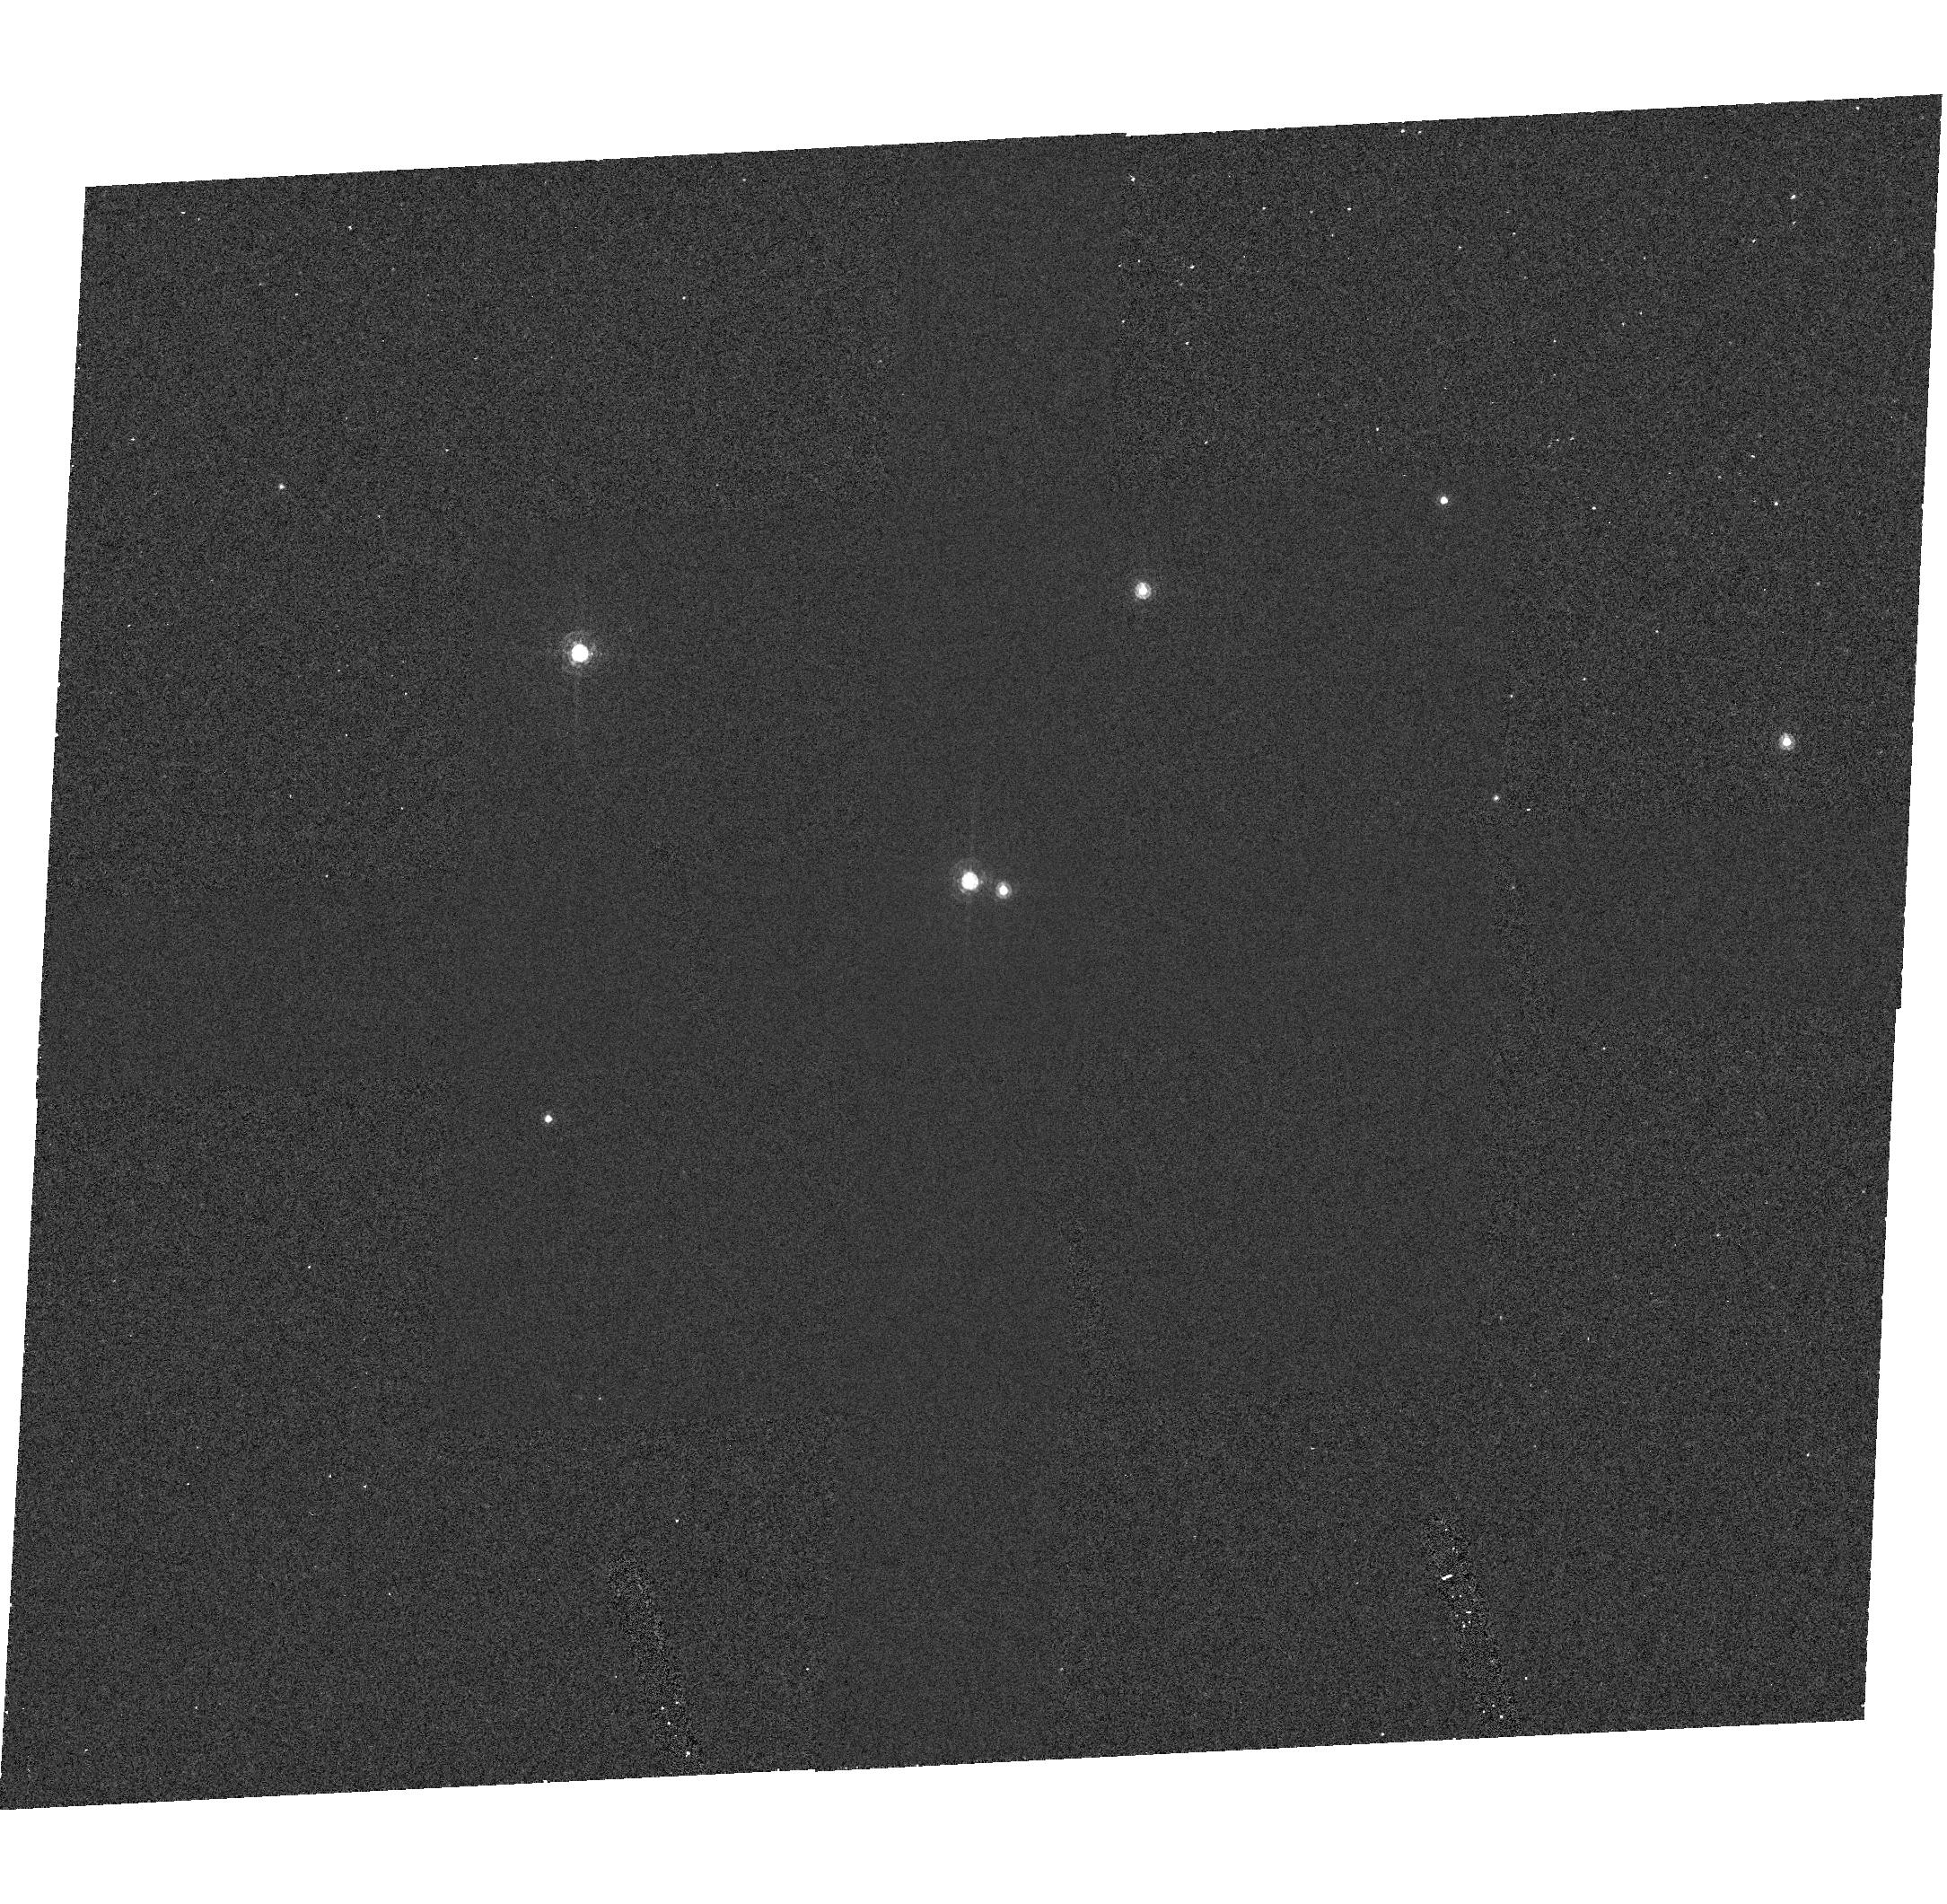
Target: NGC-188-58. Instrument: ACS/HRC. Filter: F502N. Exposure: 50 min. Observation ID: hst_9015_01_acs_hrc_f502n_j8ci01

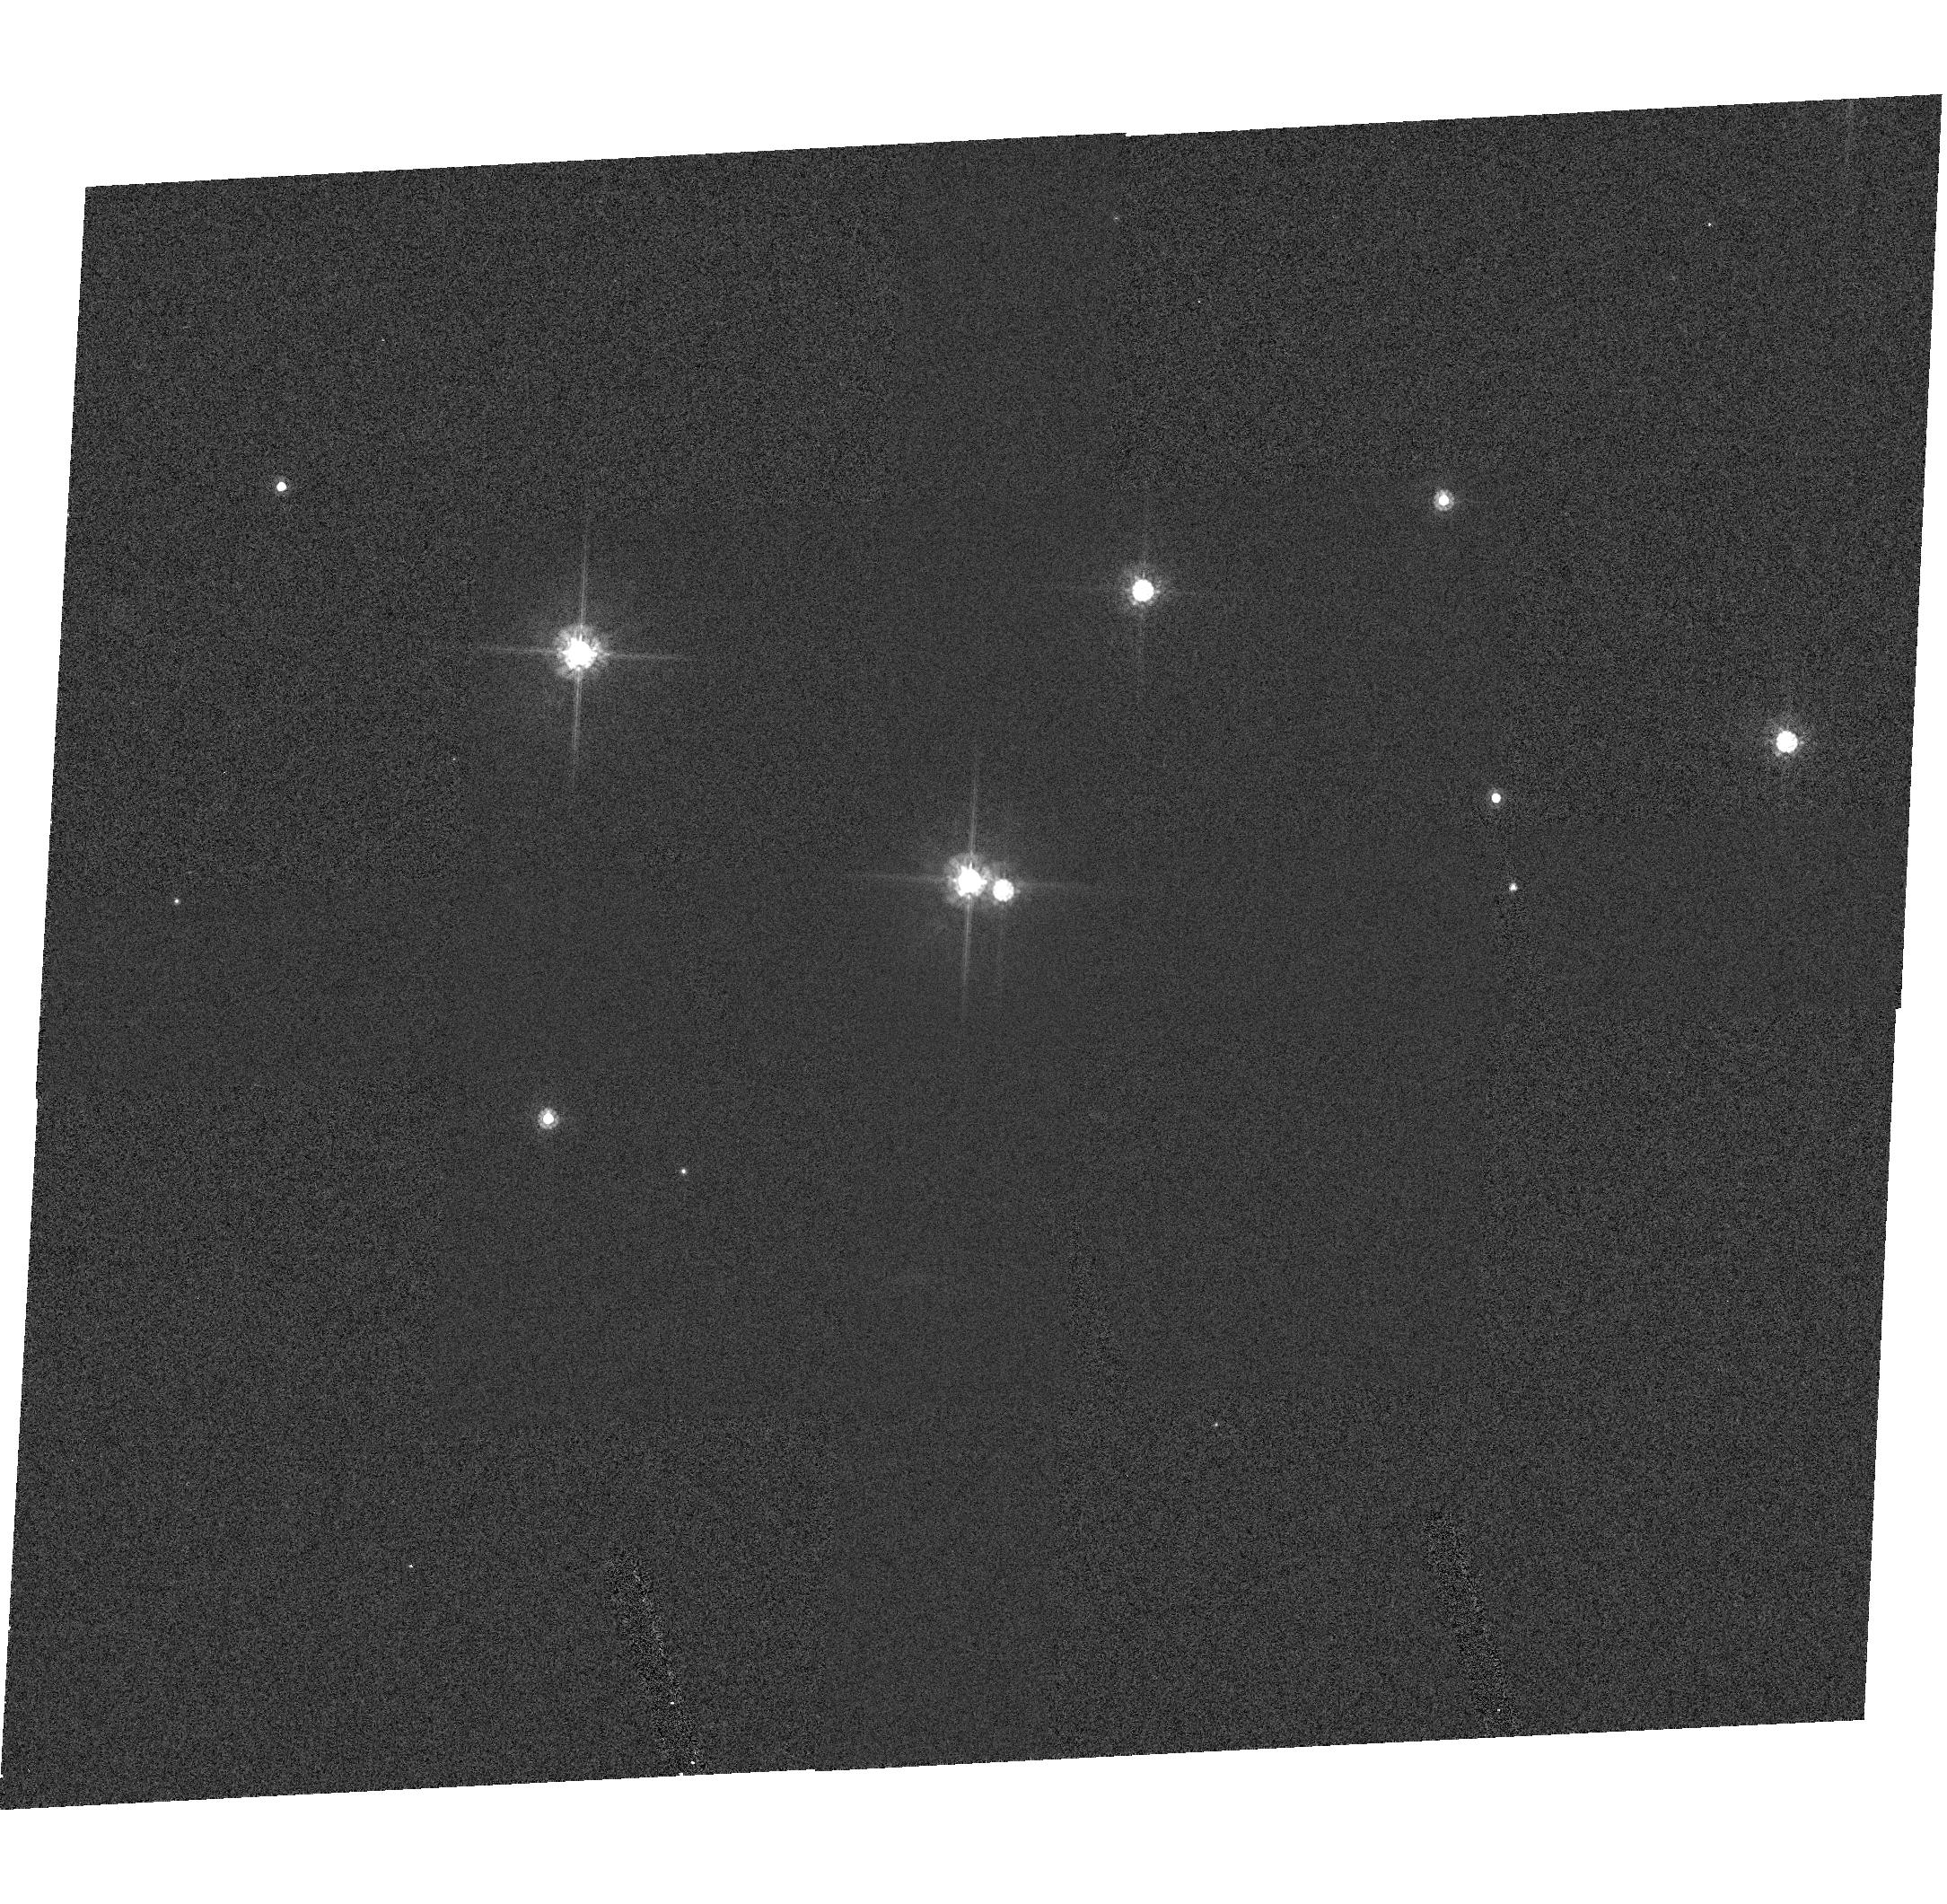
Target: NGC-188-58. Instrument: ACS/HRC. Filter: F625W. Exposure: 8 min. Observation ID: hst_9015_01_acs_hrc_f625w_j8ci01

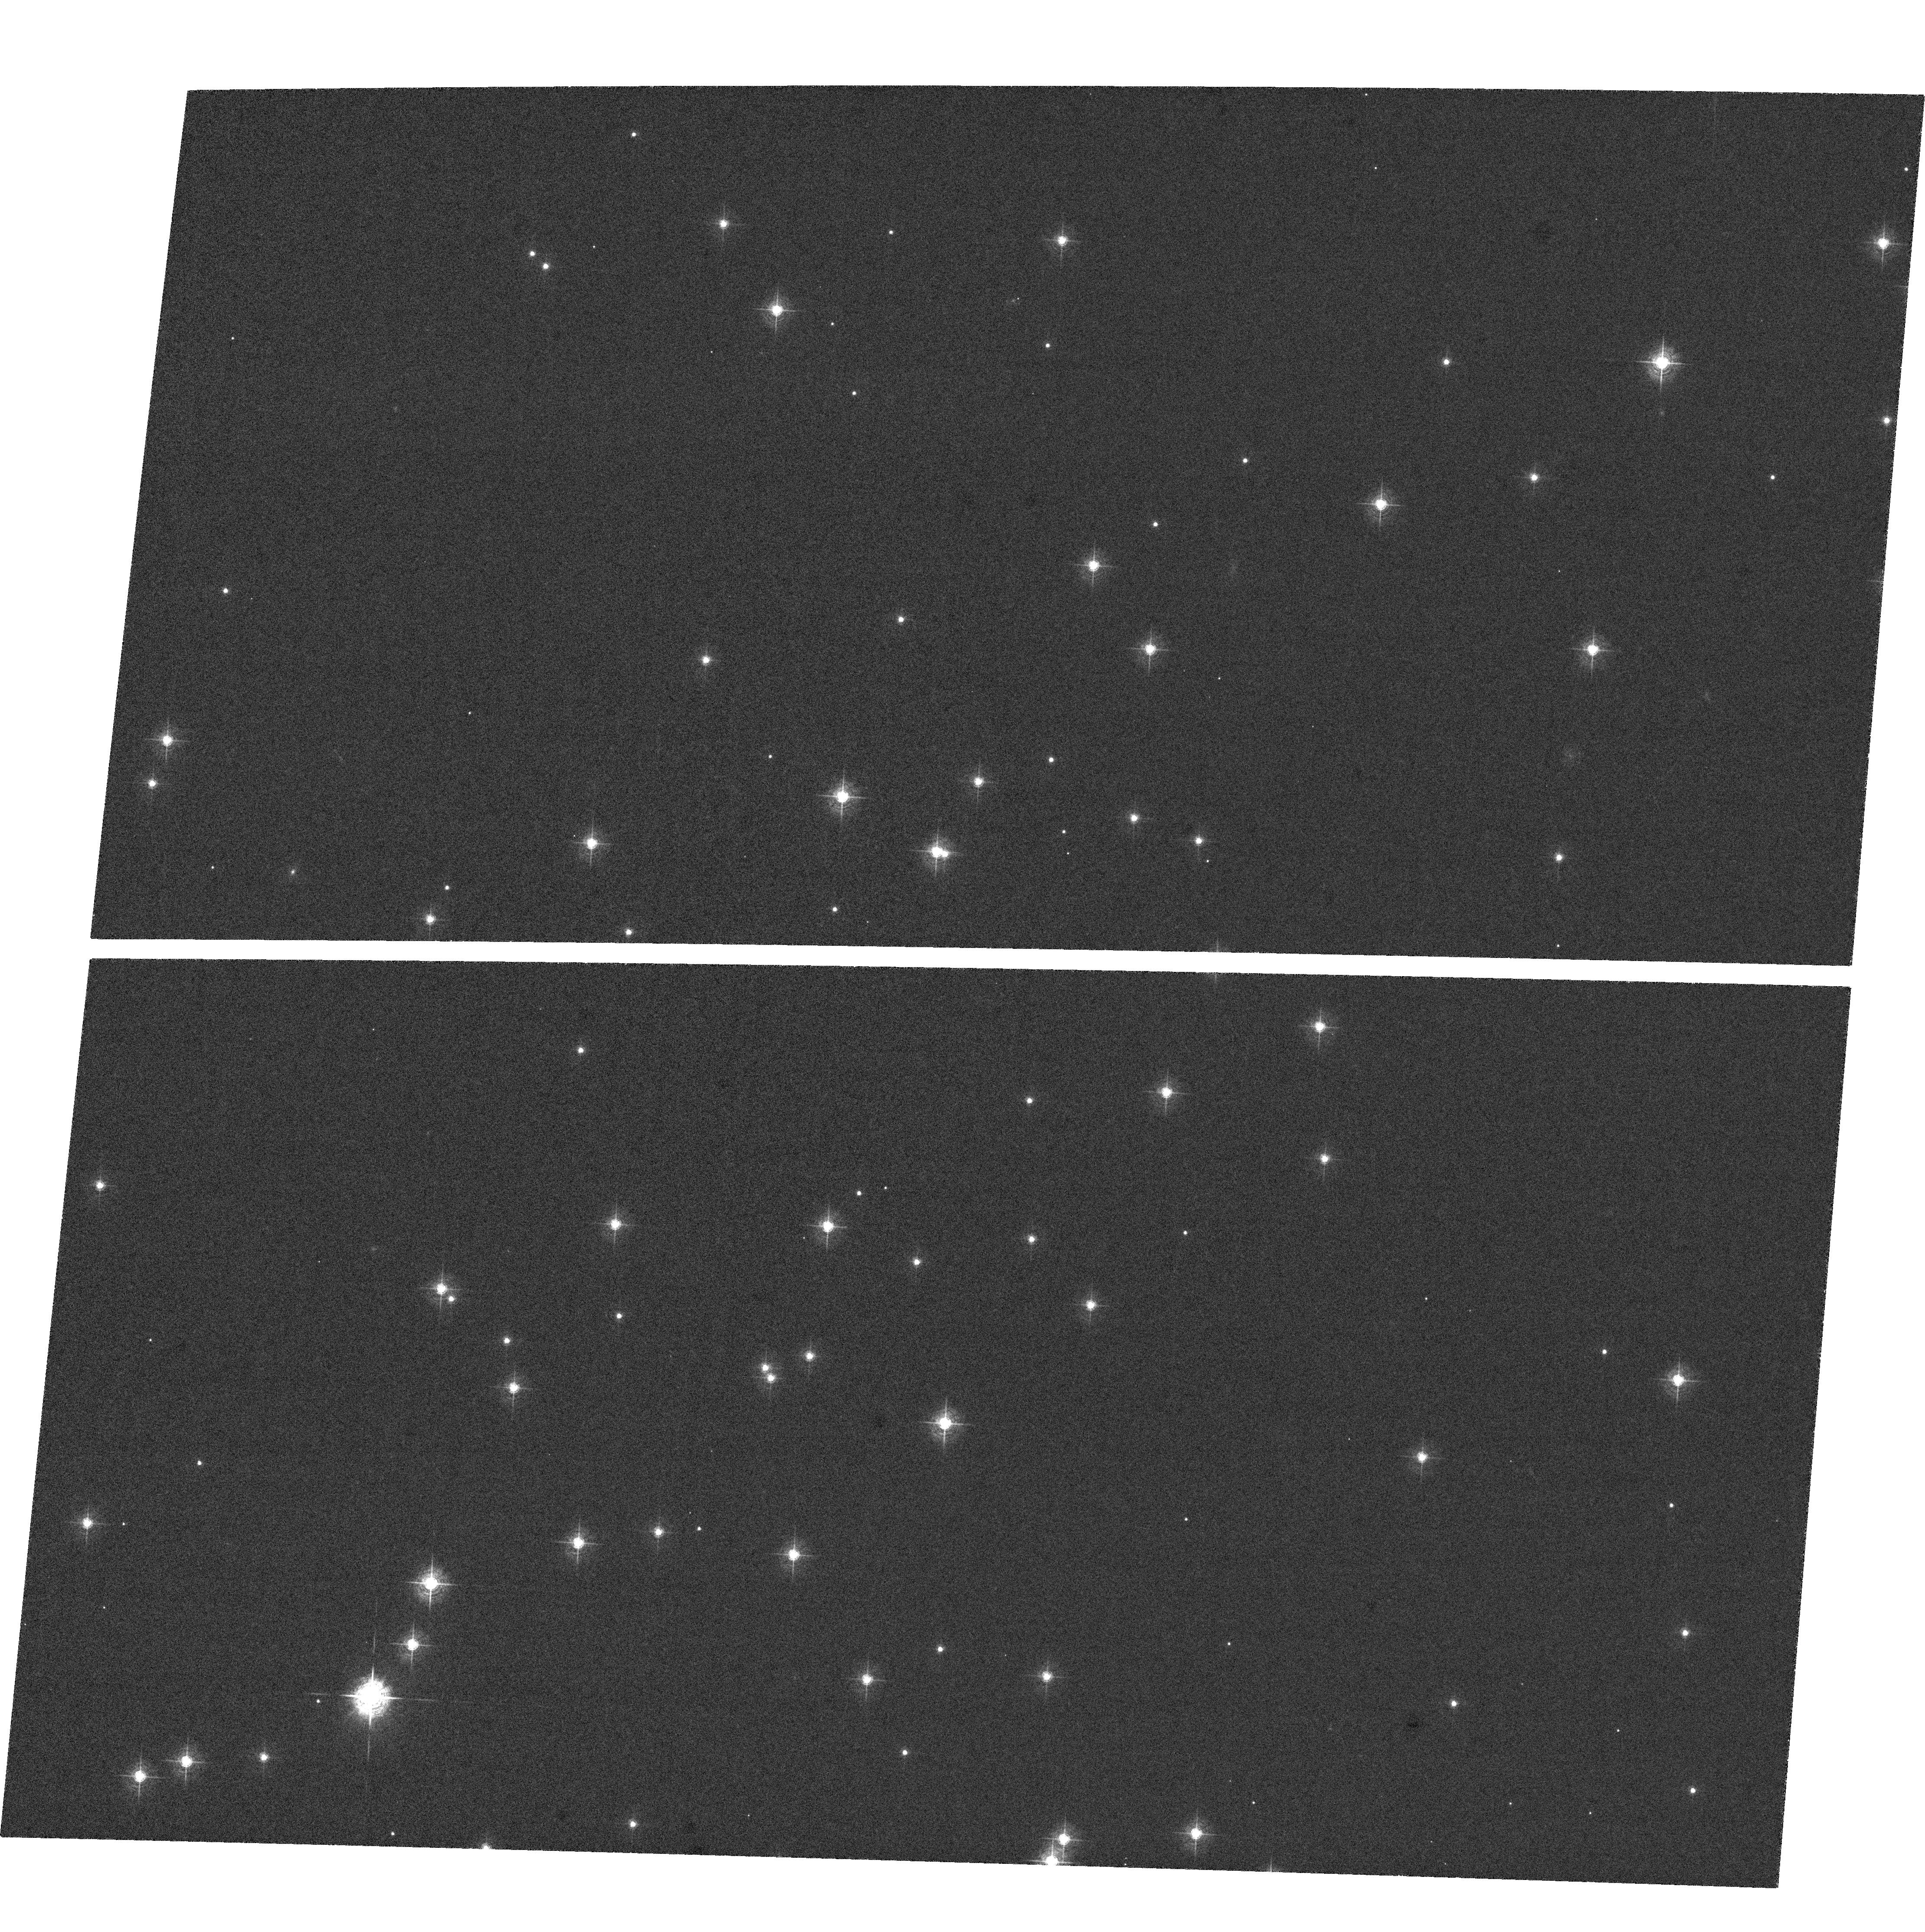
Target: NGC-188-58. Instrument: ACS/WFC. Filter: F502N. Exposure: 47 min. Observation ID: hst_9015_a1_acs_wfc_f502n_j8cia1

ACS CCD Image Quality Verification (PI: Hartig, George)

This program will obtain a series of images to evaluate the point source image quality over the fields of view of the ACS HRC and WFC channels in normal imaging (non-coronagraphic) mode, after the corrector mechanisms have been used to optimize the image focus and symmetry. A moderate density open cluster, NGC-188, will be the target, since it is available year-round and has suitable density and magnitude distribution. Images will be obtained in the F502N and F625W filters, with 0.5 px dithers in each axis of the WFC to improve PSF sampling. Larger (~10 arcsec) POS-TARG offsets will be used to improve the sampling over the HRC field, while maintaining mean star separation (>5 arcsec) adequate for PSF evaluation to a reasonable radius.